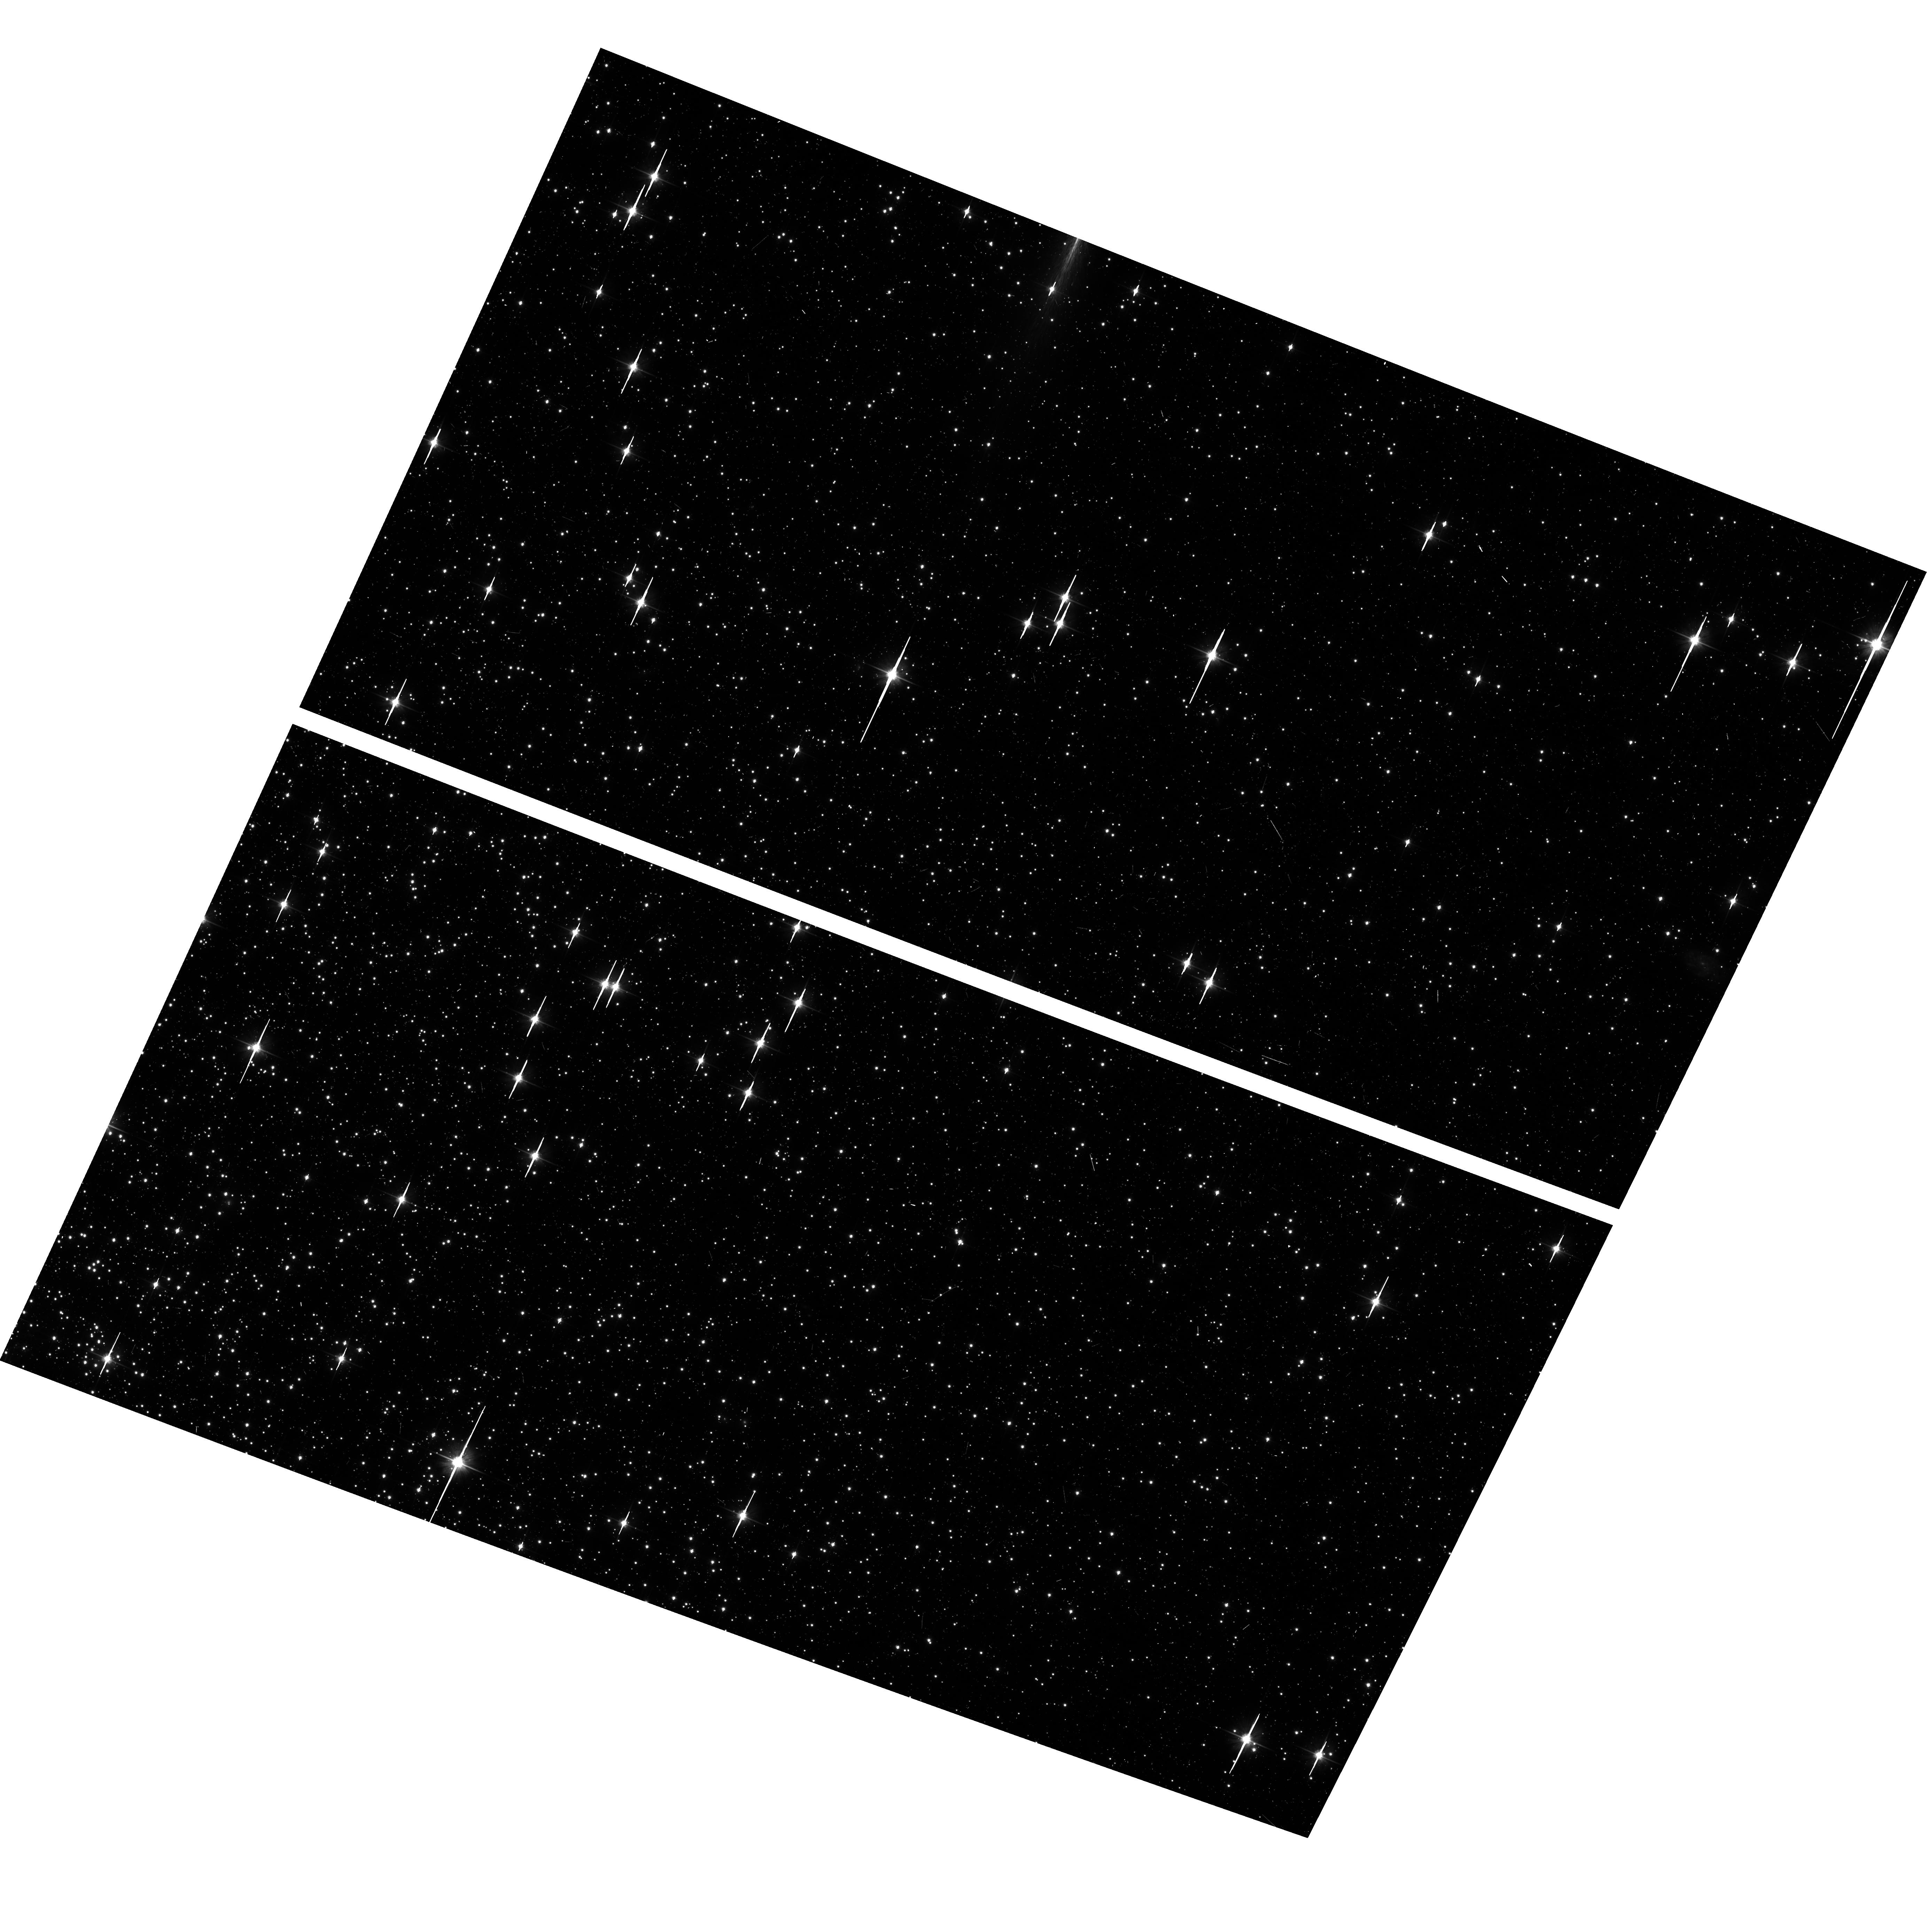
Target: NGC104-WFC. Instrument: ACS/WFC. Filter: F606W. Exposure: 6 min. Observation ID: hst_13596_02_acs_wfc_f606w_jce502

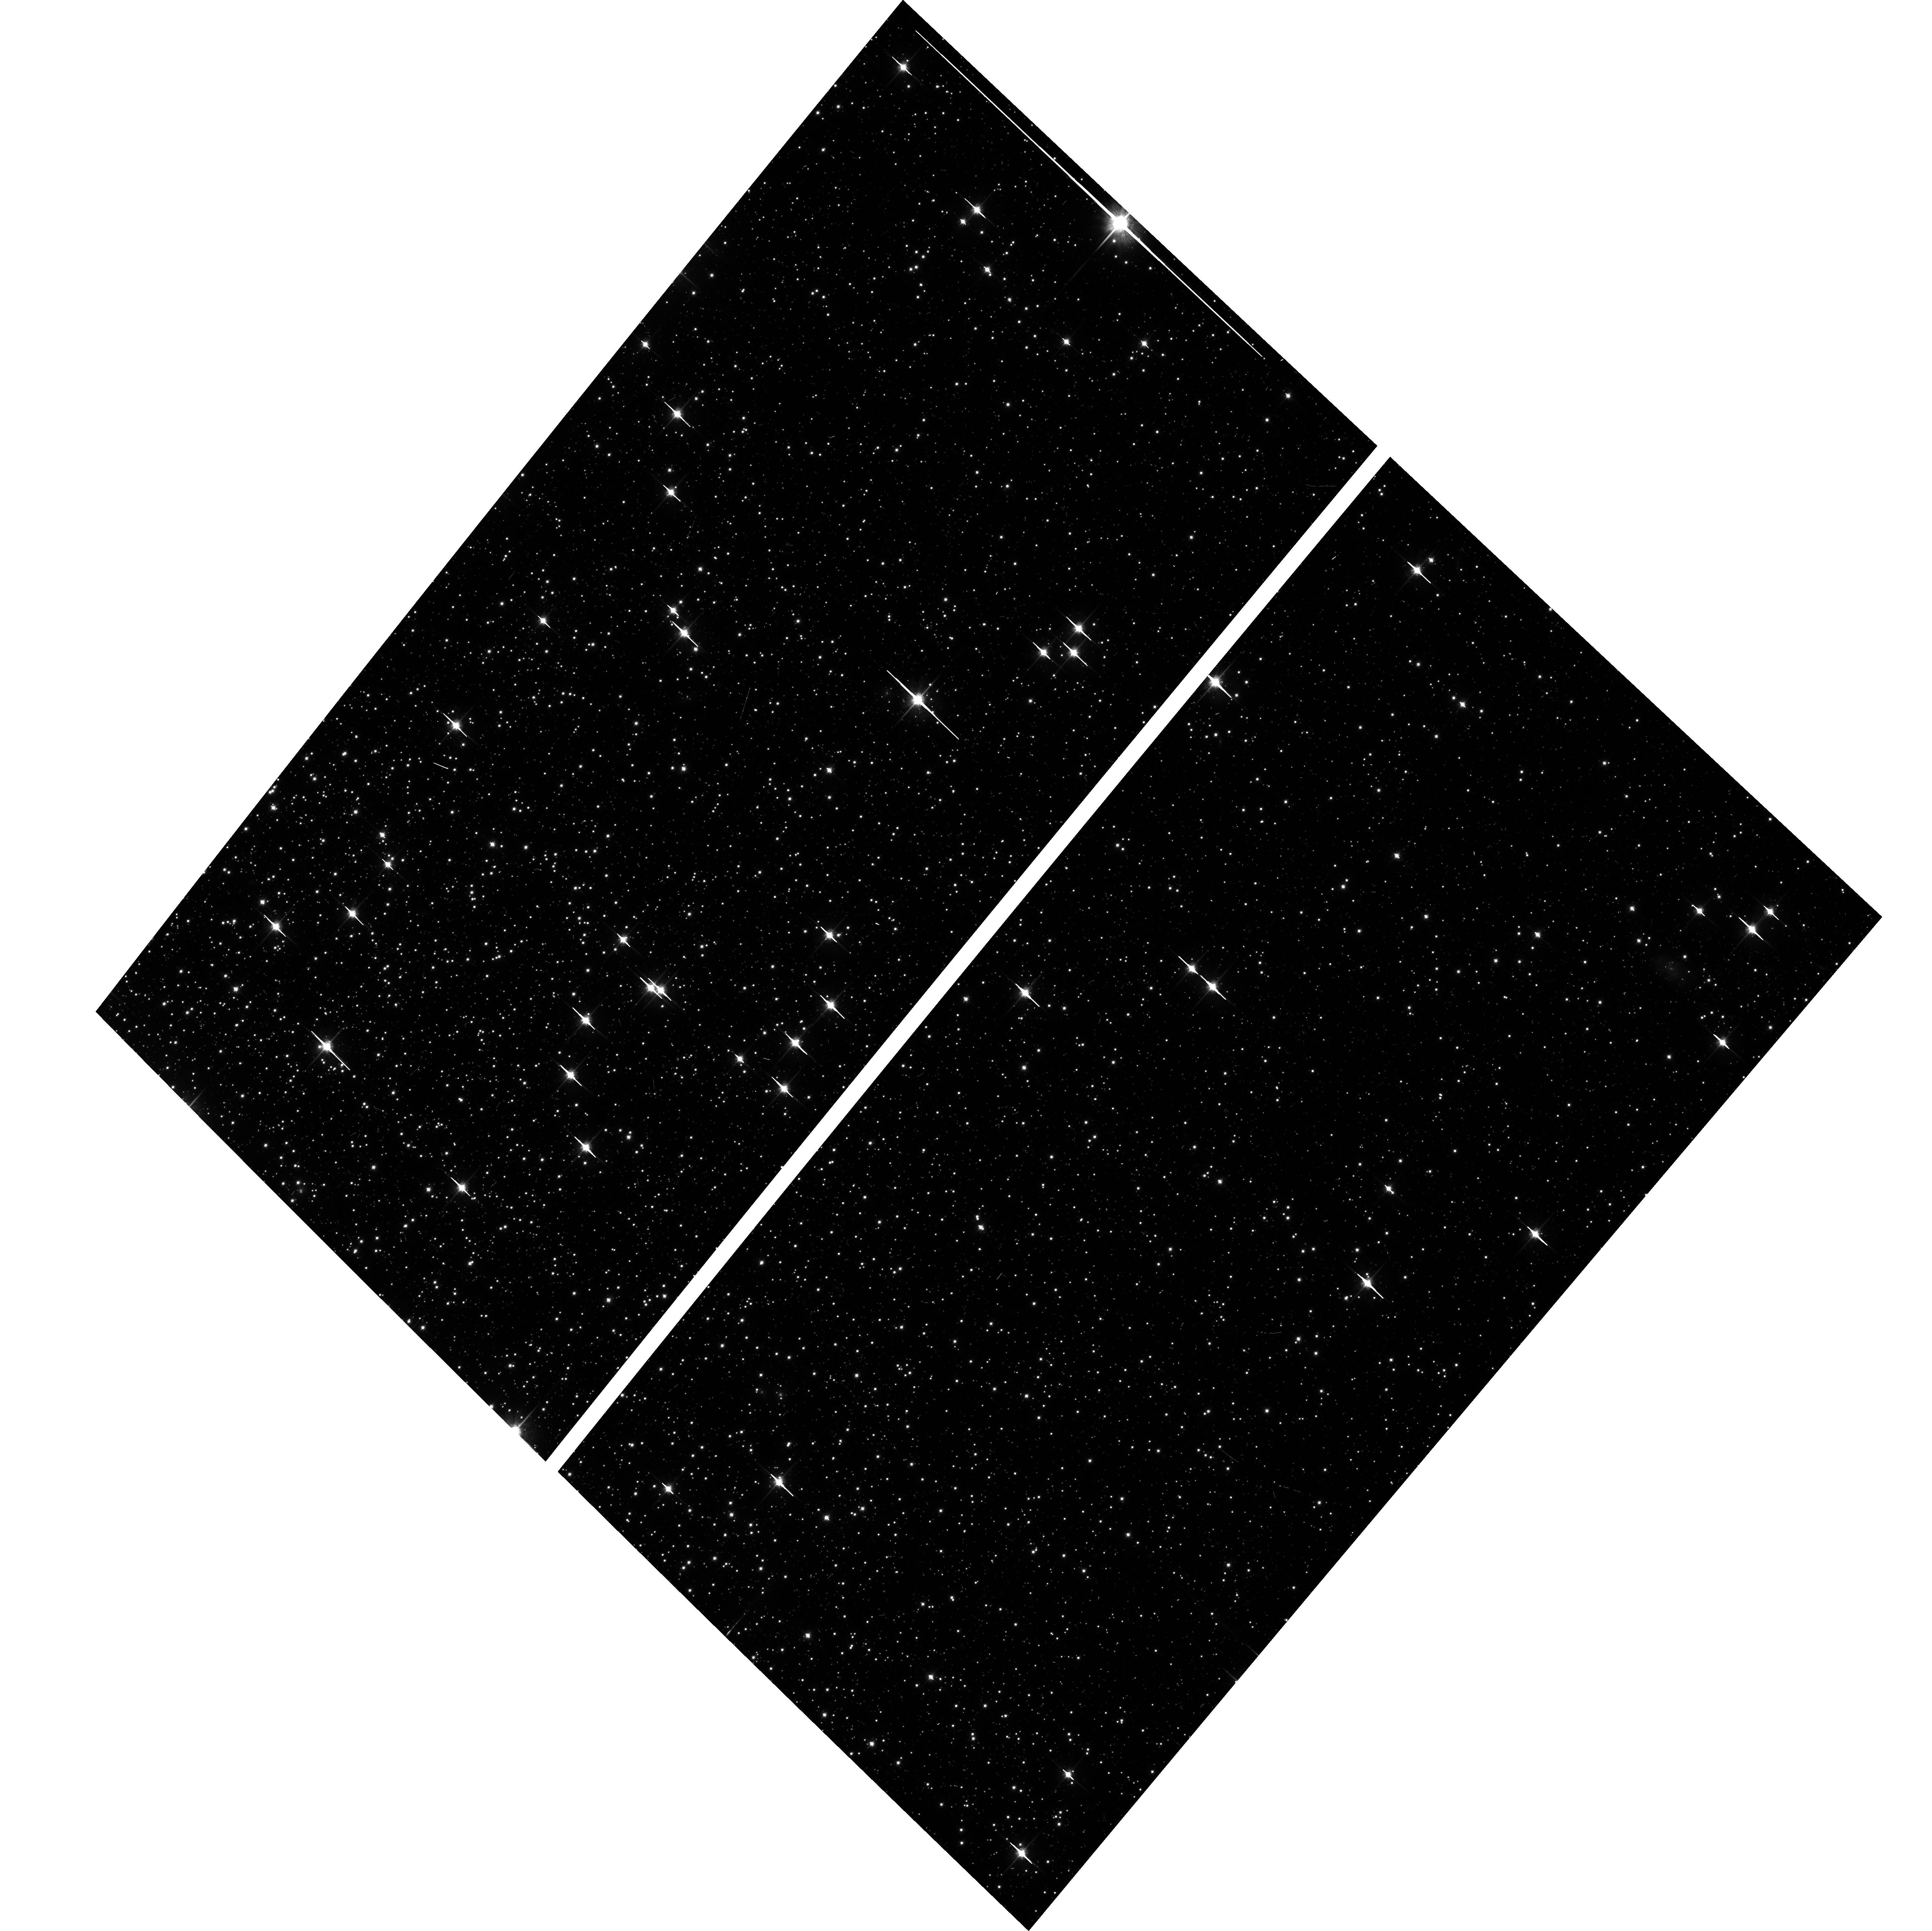
Target: NGC104-WFC. Instrument: ACS/WFC. Filter: F814W. Exposure: 6 min. Observation ID: hst_13596_01_acs_wfc_f814w_jce501

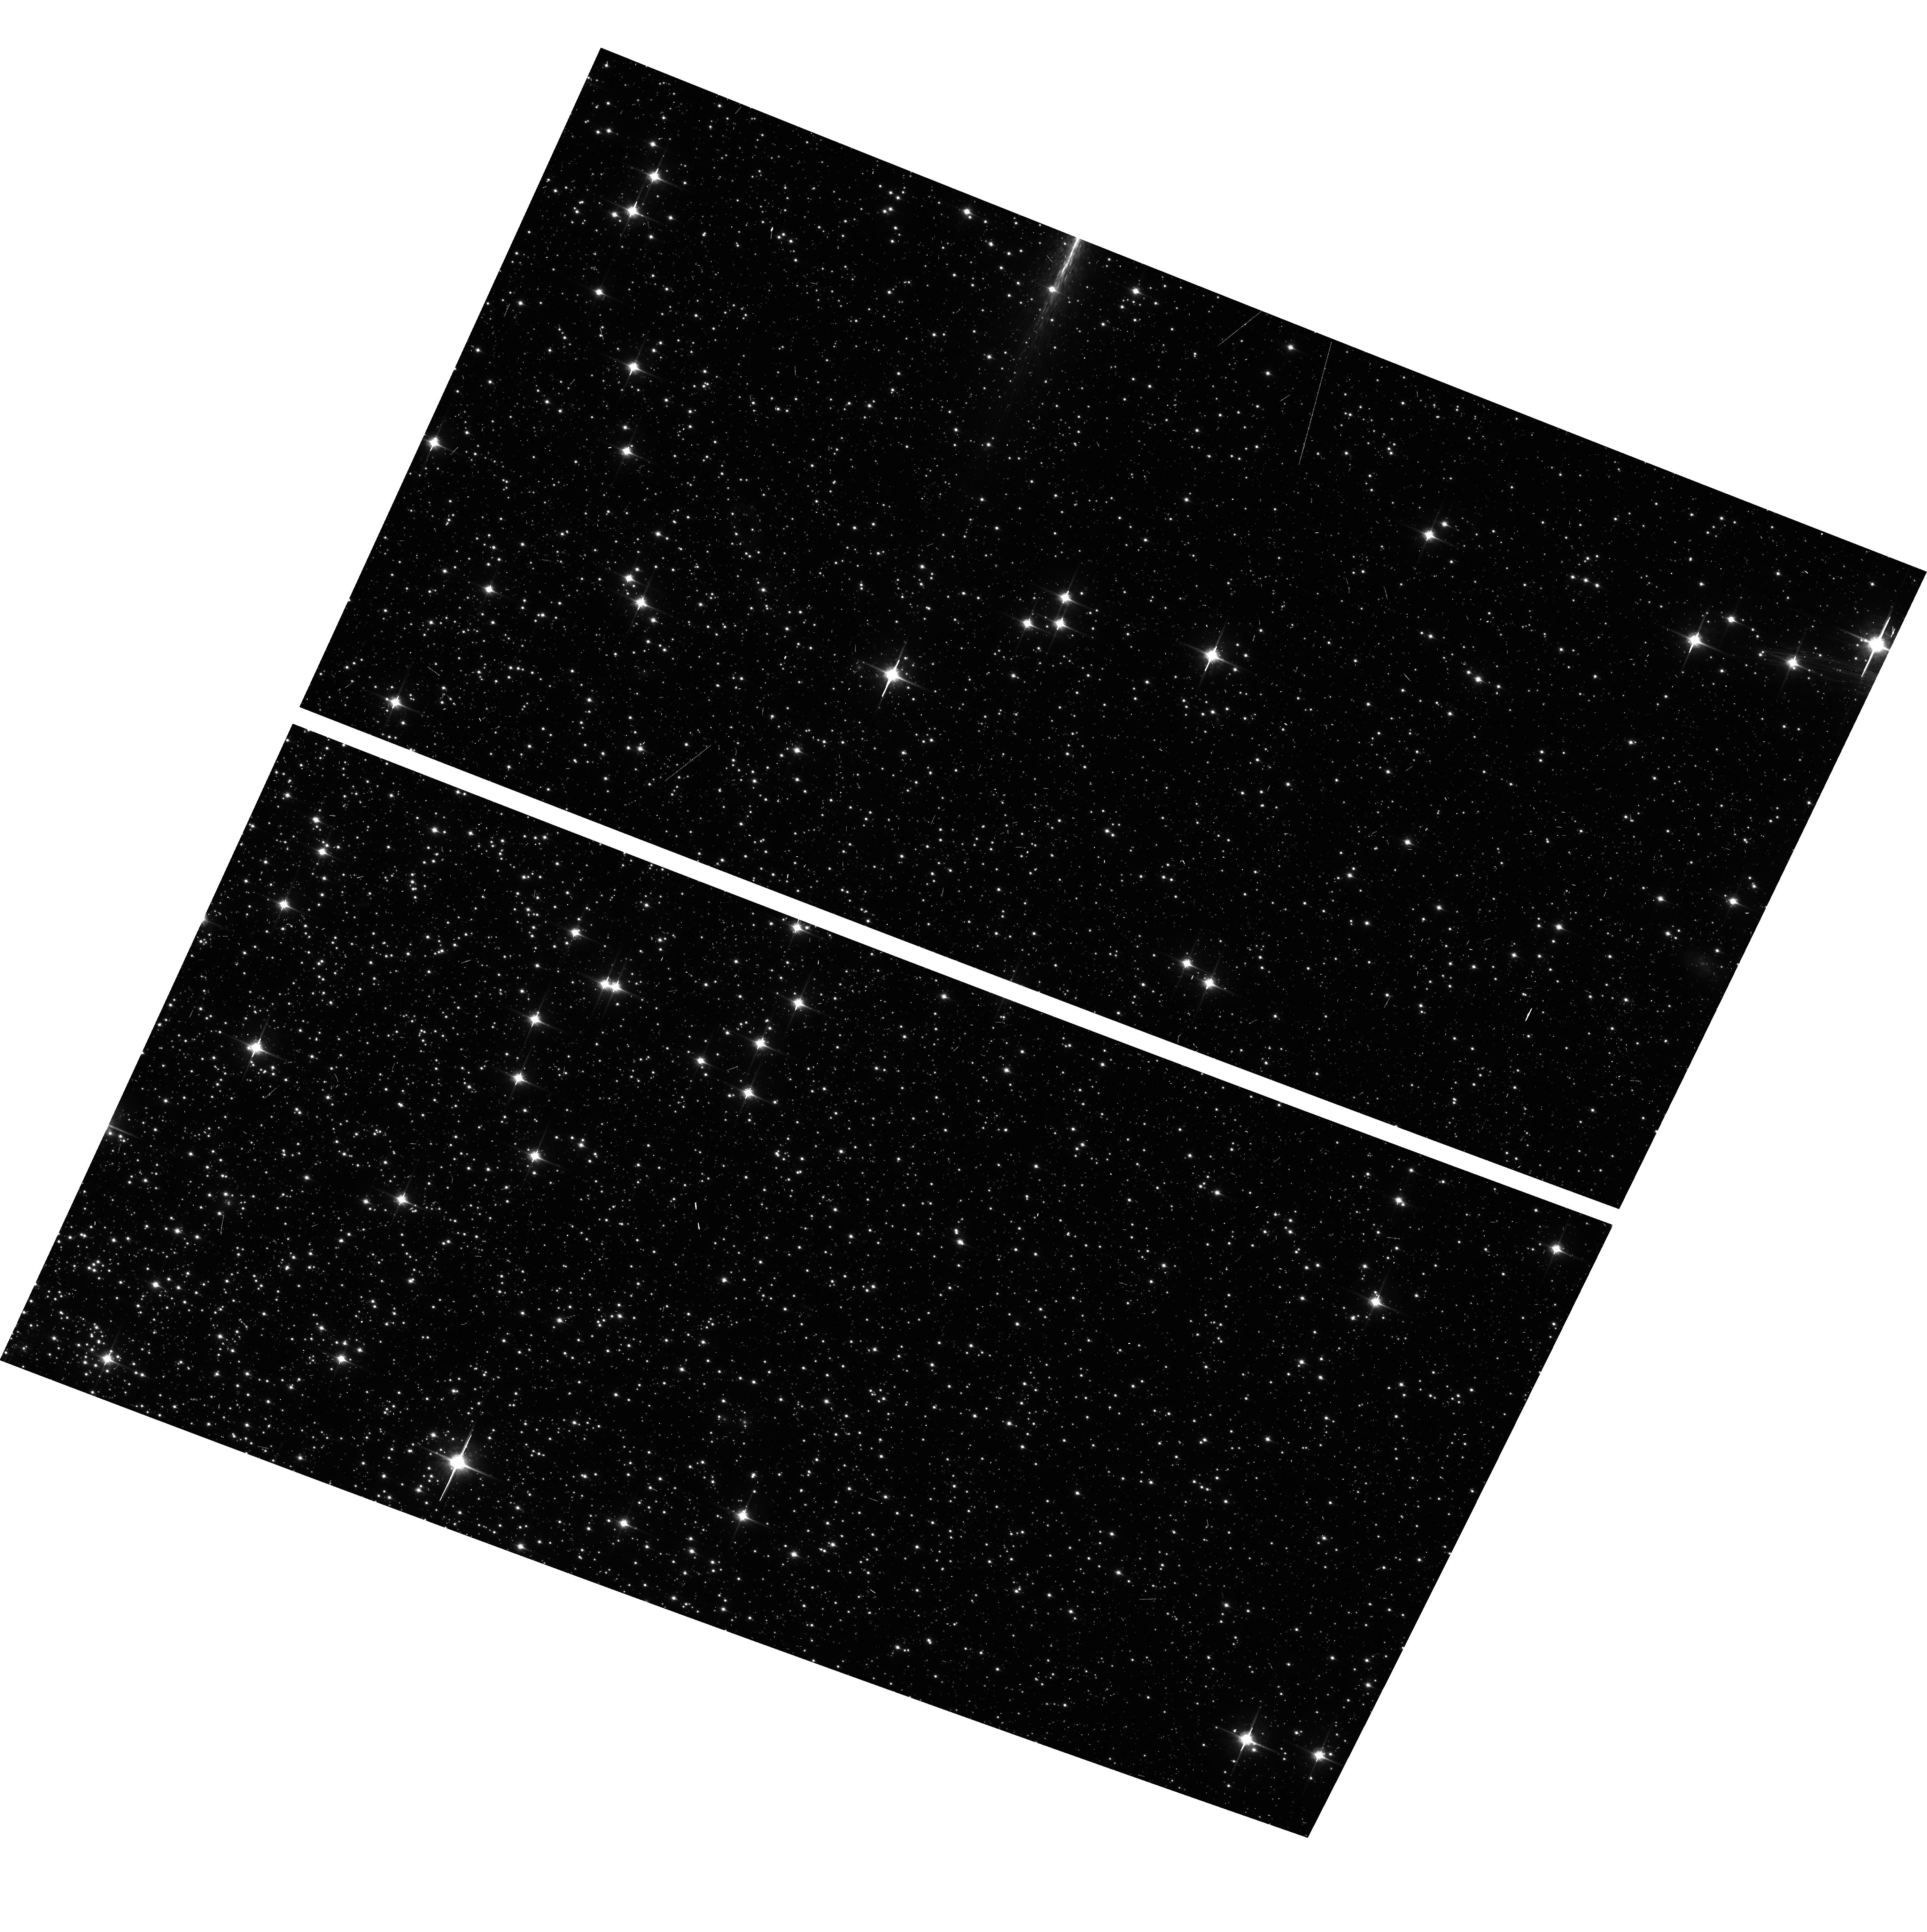
Target: NGC104-WFC. Instrument: ACS/WFC. Filter: F850LP. Exposure: 6 min. Observation ID: hst_13596_02_acs_wfc_f850lp_jce502

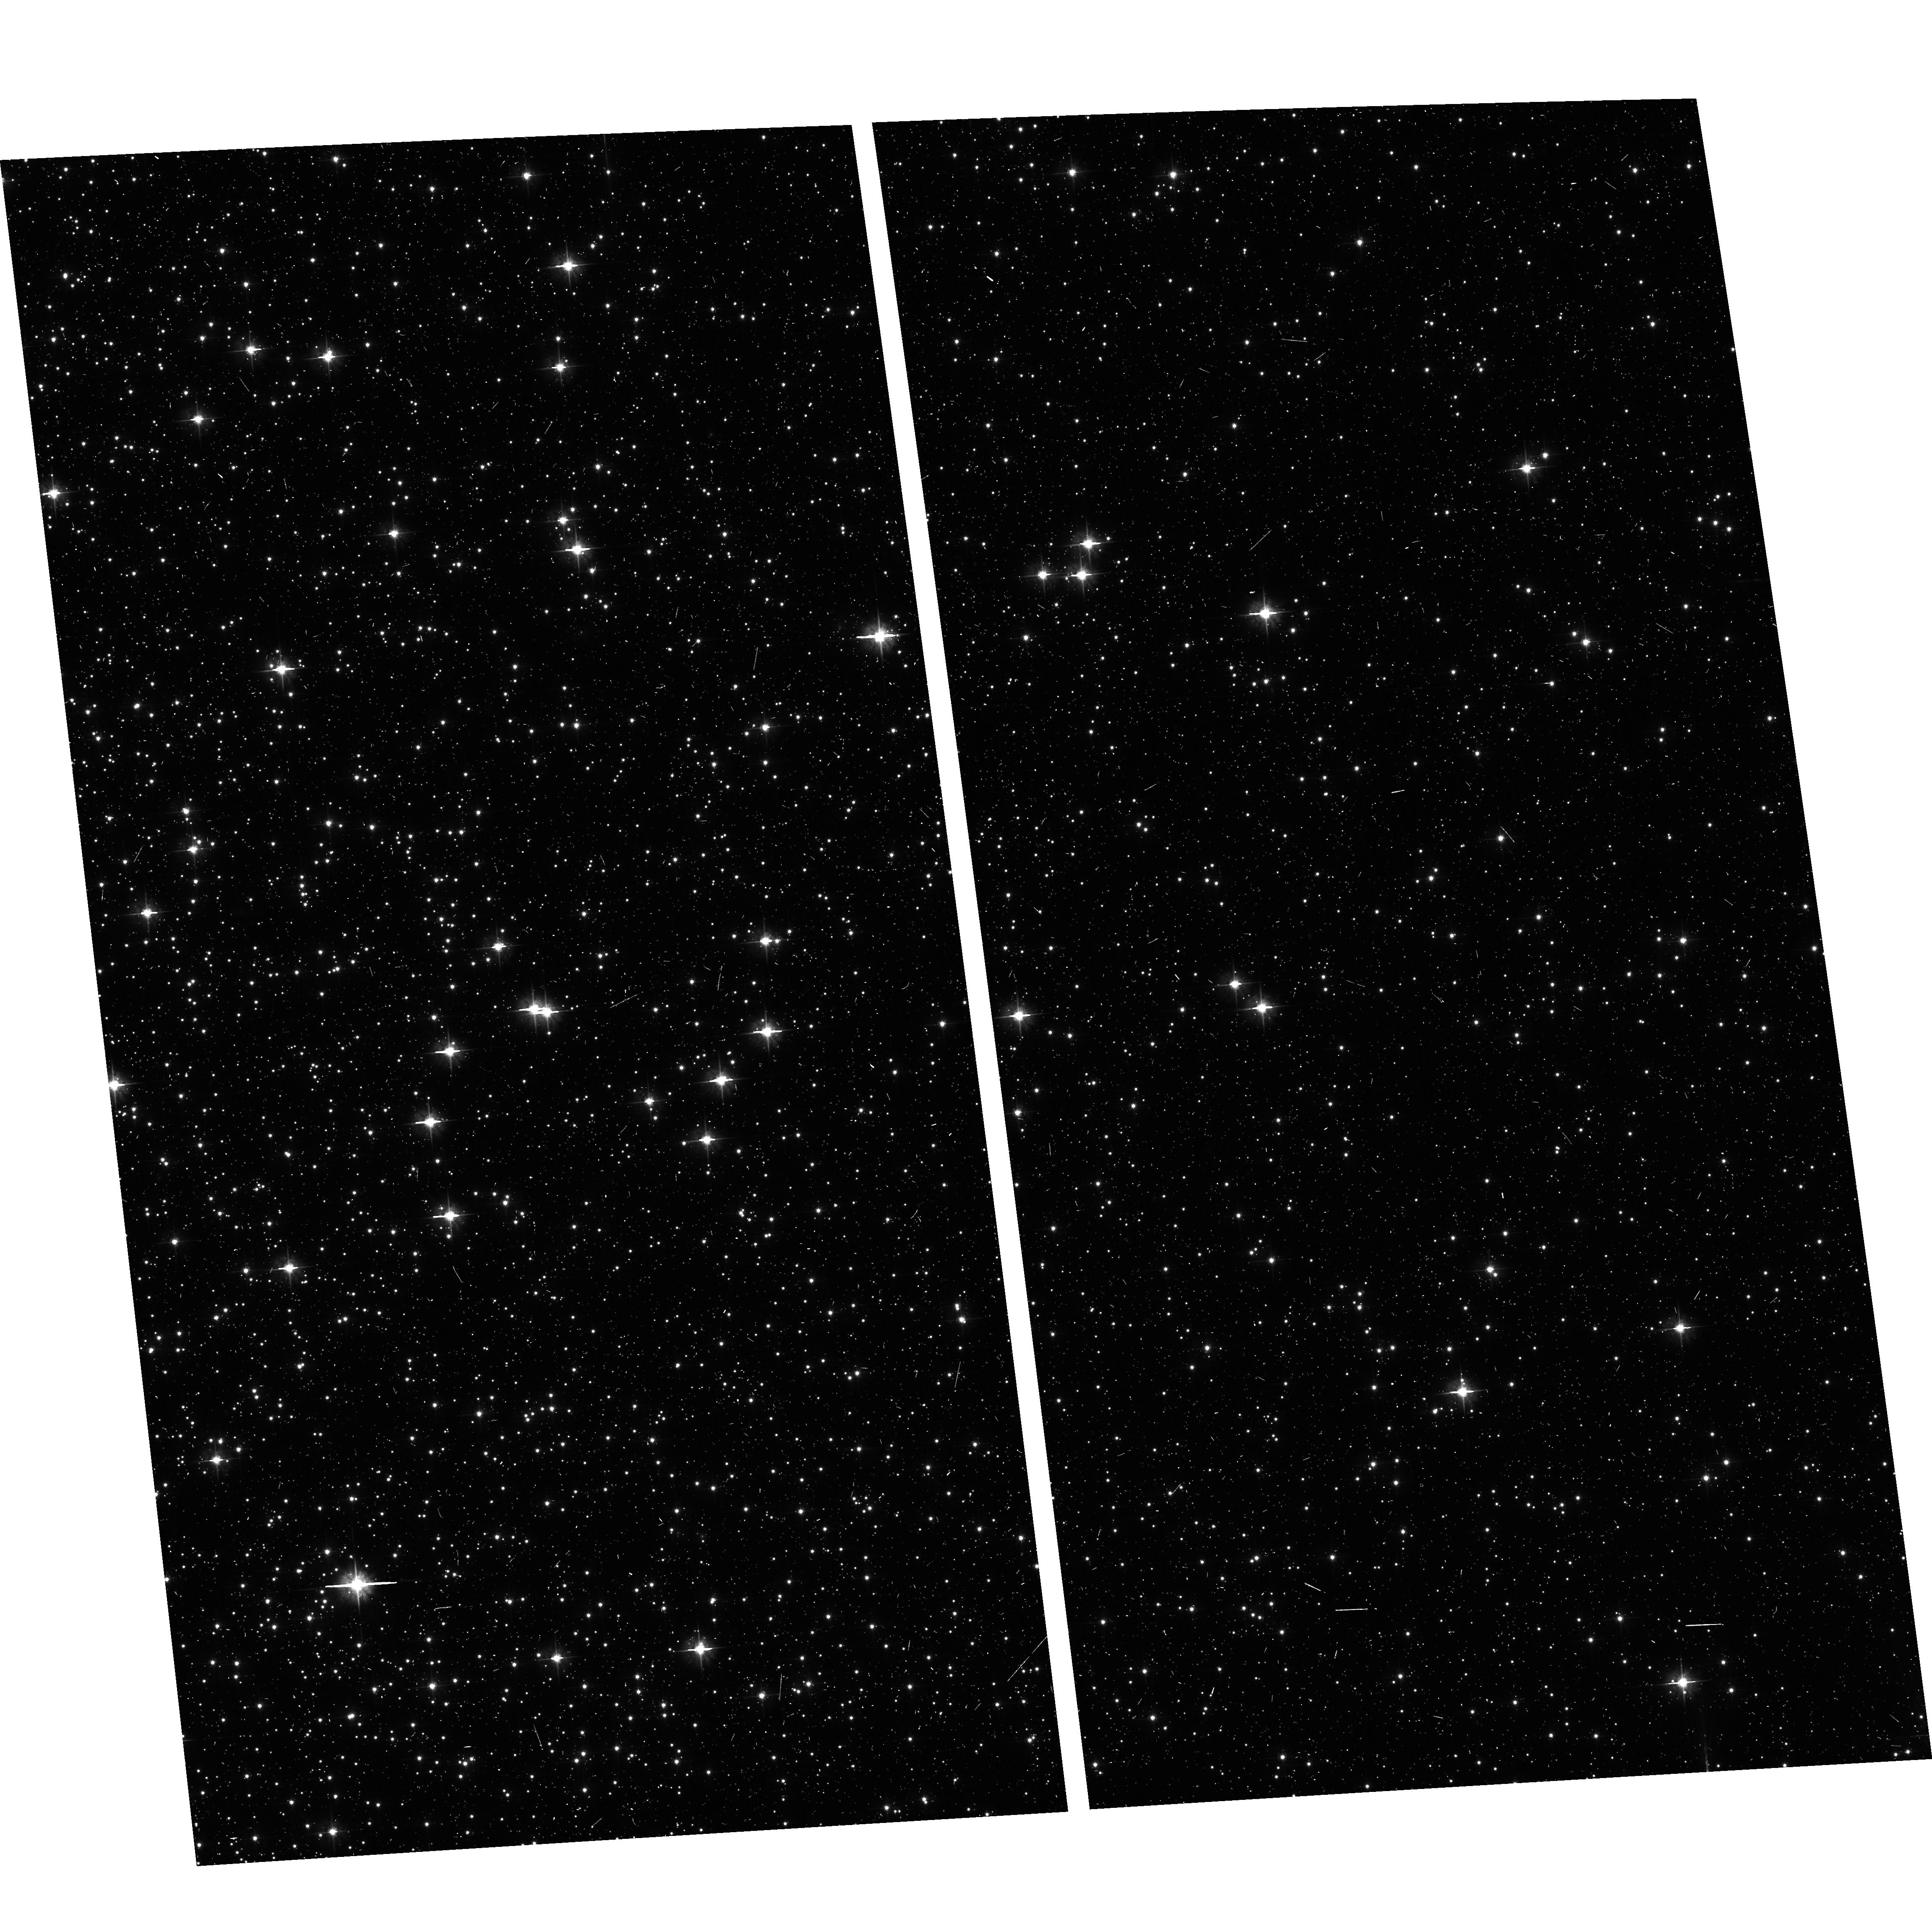
Target: NGC104-WFC. Instrument: ACS/WFC. Filter: F475W. Exposure: 6 min. Observation ID: hst_13596_03_acs_wfc_f475w_jce503

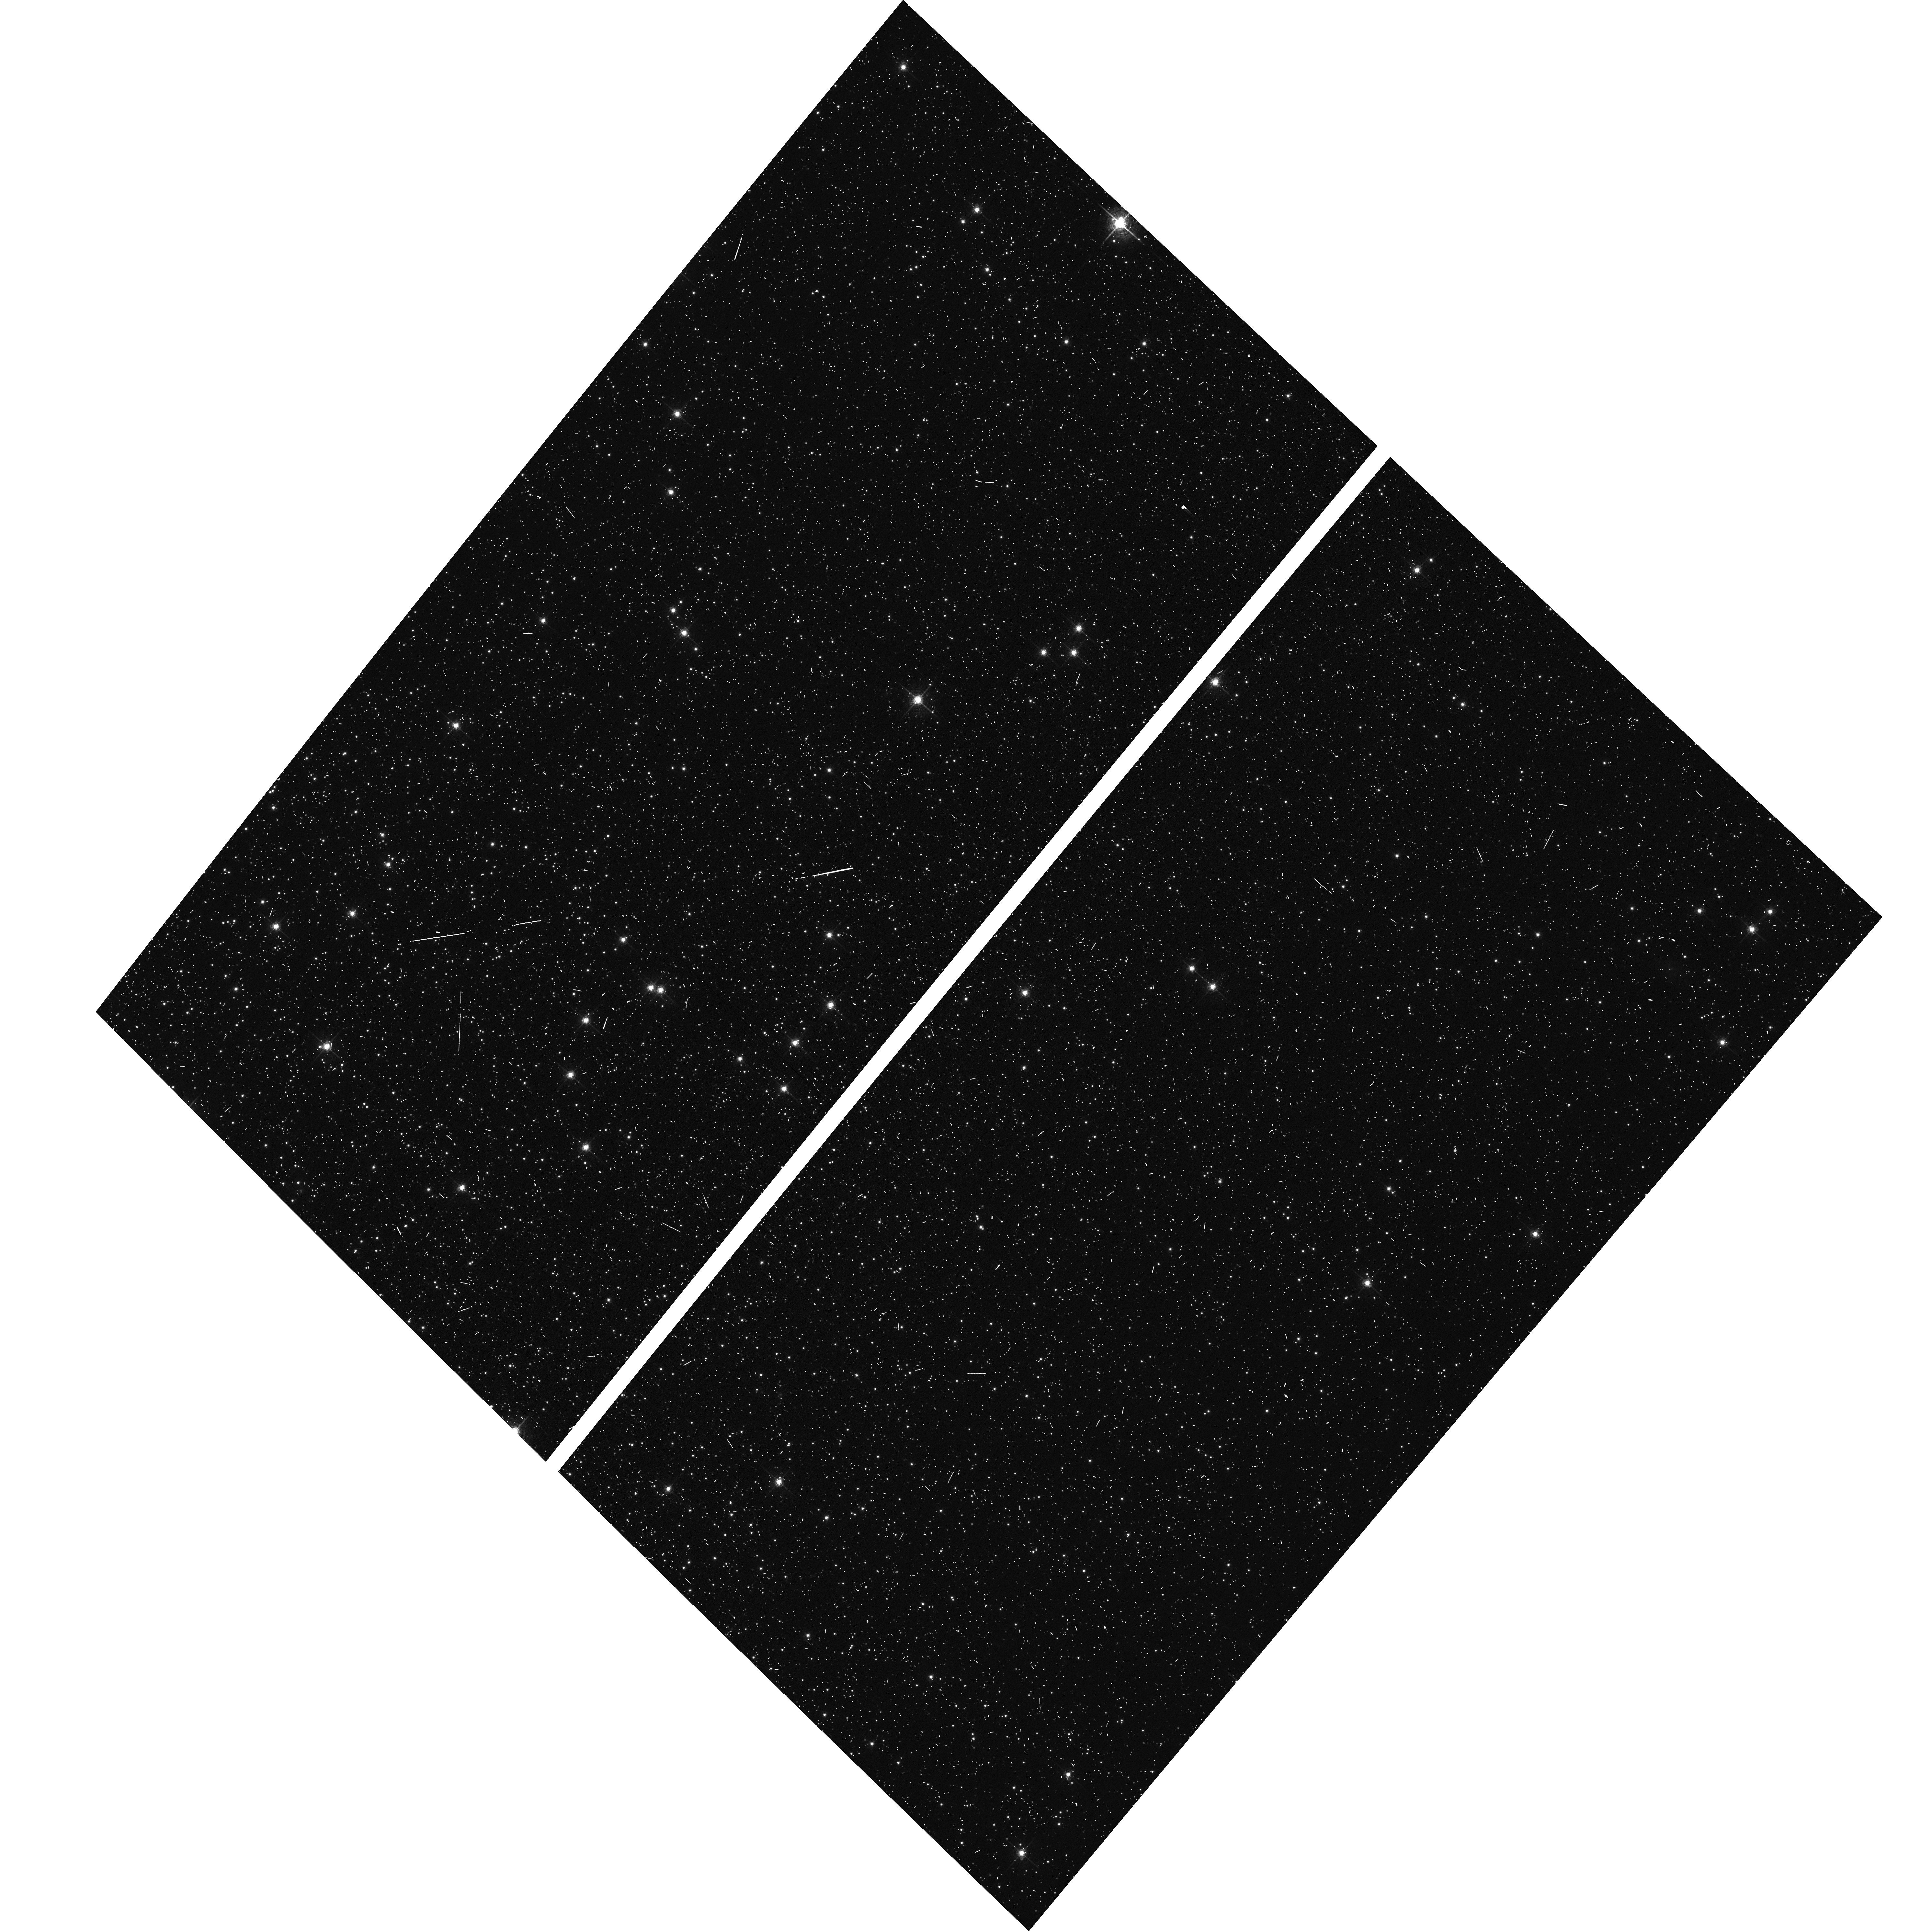
Target: NGC104-WFC. Instrument: ACS/WFC. Filter: F658N. Exposure: 6 min. Observation ID: hst_13596_01_acs_wfc_f658n_jce501

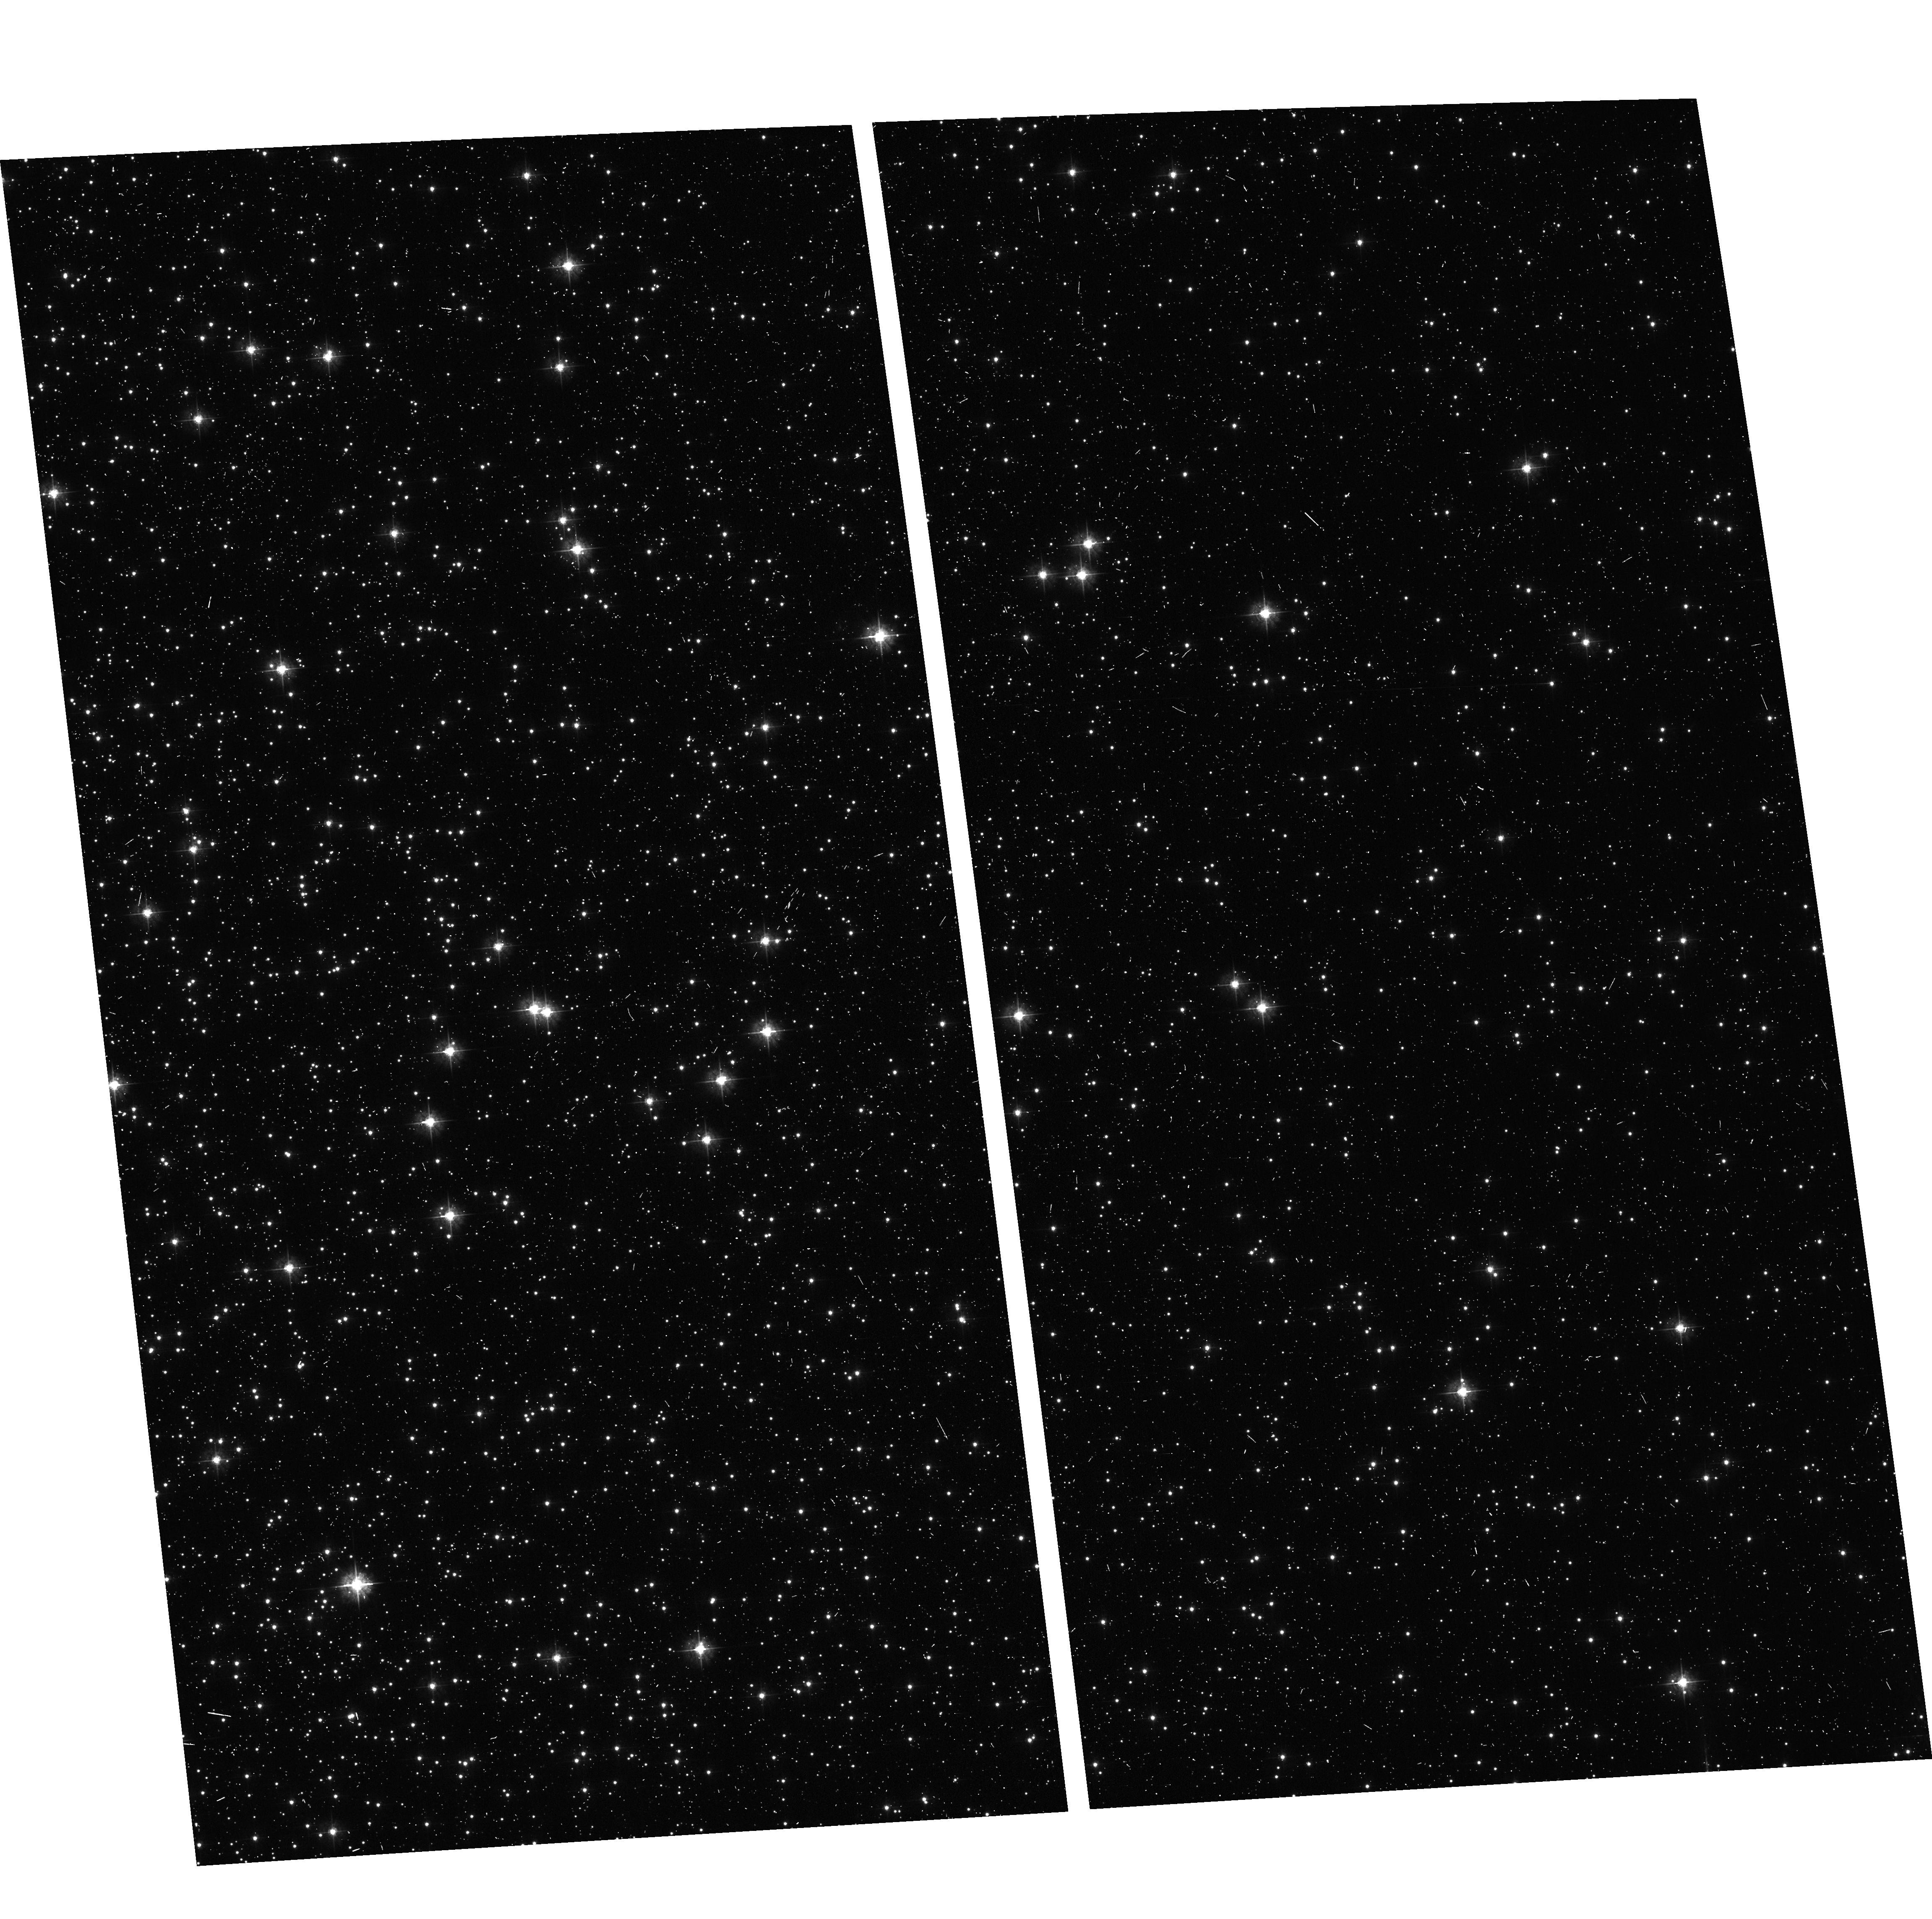
Target: NGC104-WFC. Instrument: ACS/WFC. Filter: F435W. Exposure: 6 min. Observation ID: hst_13596_03_acs_wfc_f435w_jce503

ACS CCD Stability Monitor (PI: Coe, Dan)

A moderately crowded stellar field in the cluster 47 Tuc (6 arcmin West of the cluster core) is observed every four months with the WFC using the full suite of broad and narrow band imaging filters. The positions and magnitudes of objects will be used to monitor local and large scale variations in the plate scale and the sensitivity of the detectors and to derive an independent measure of the detector CTE. One exposure in each sub-array mode with the WFC will allow us to verify that photometry obtained in full-frame and in sub-array modes are repeatable to better than 1%. This test is important for the ACS Photometric Cross-Calibration program, which uses sub-array exposures.